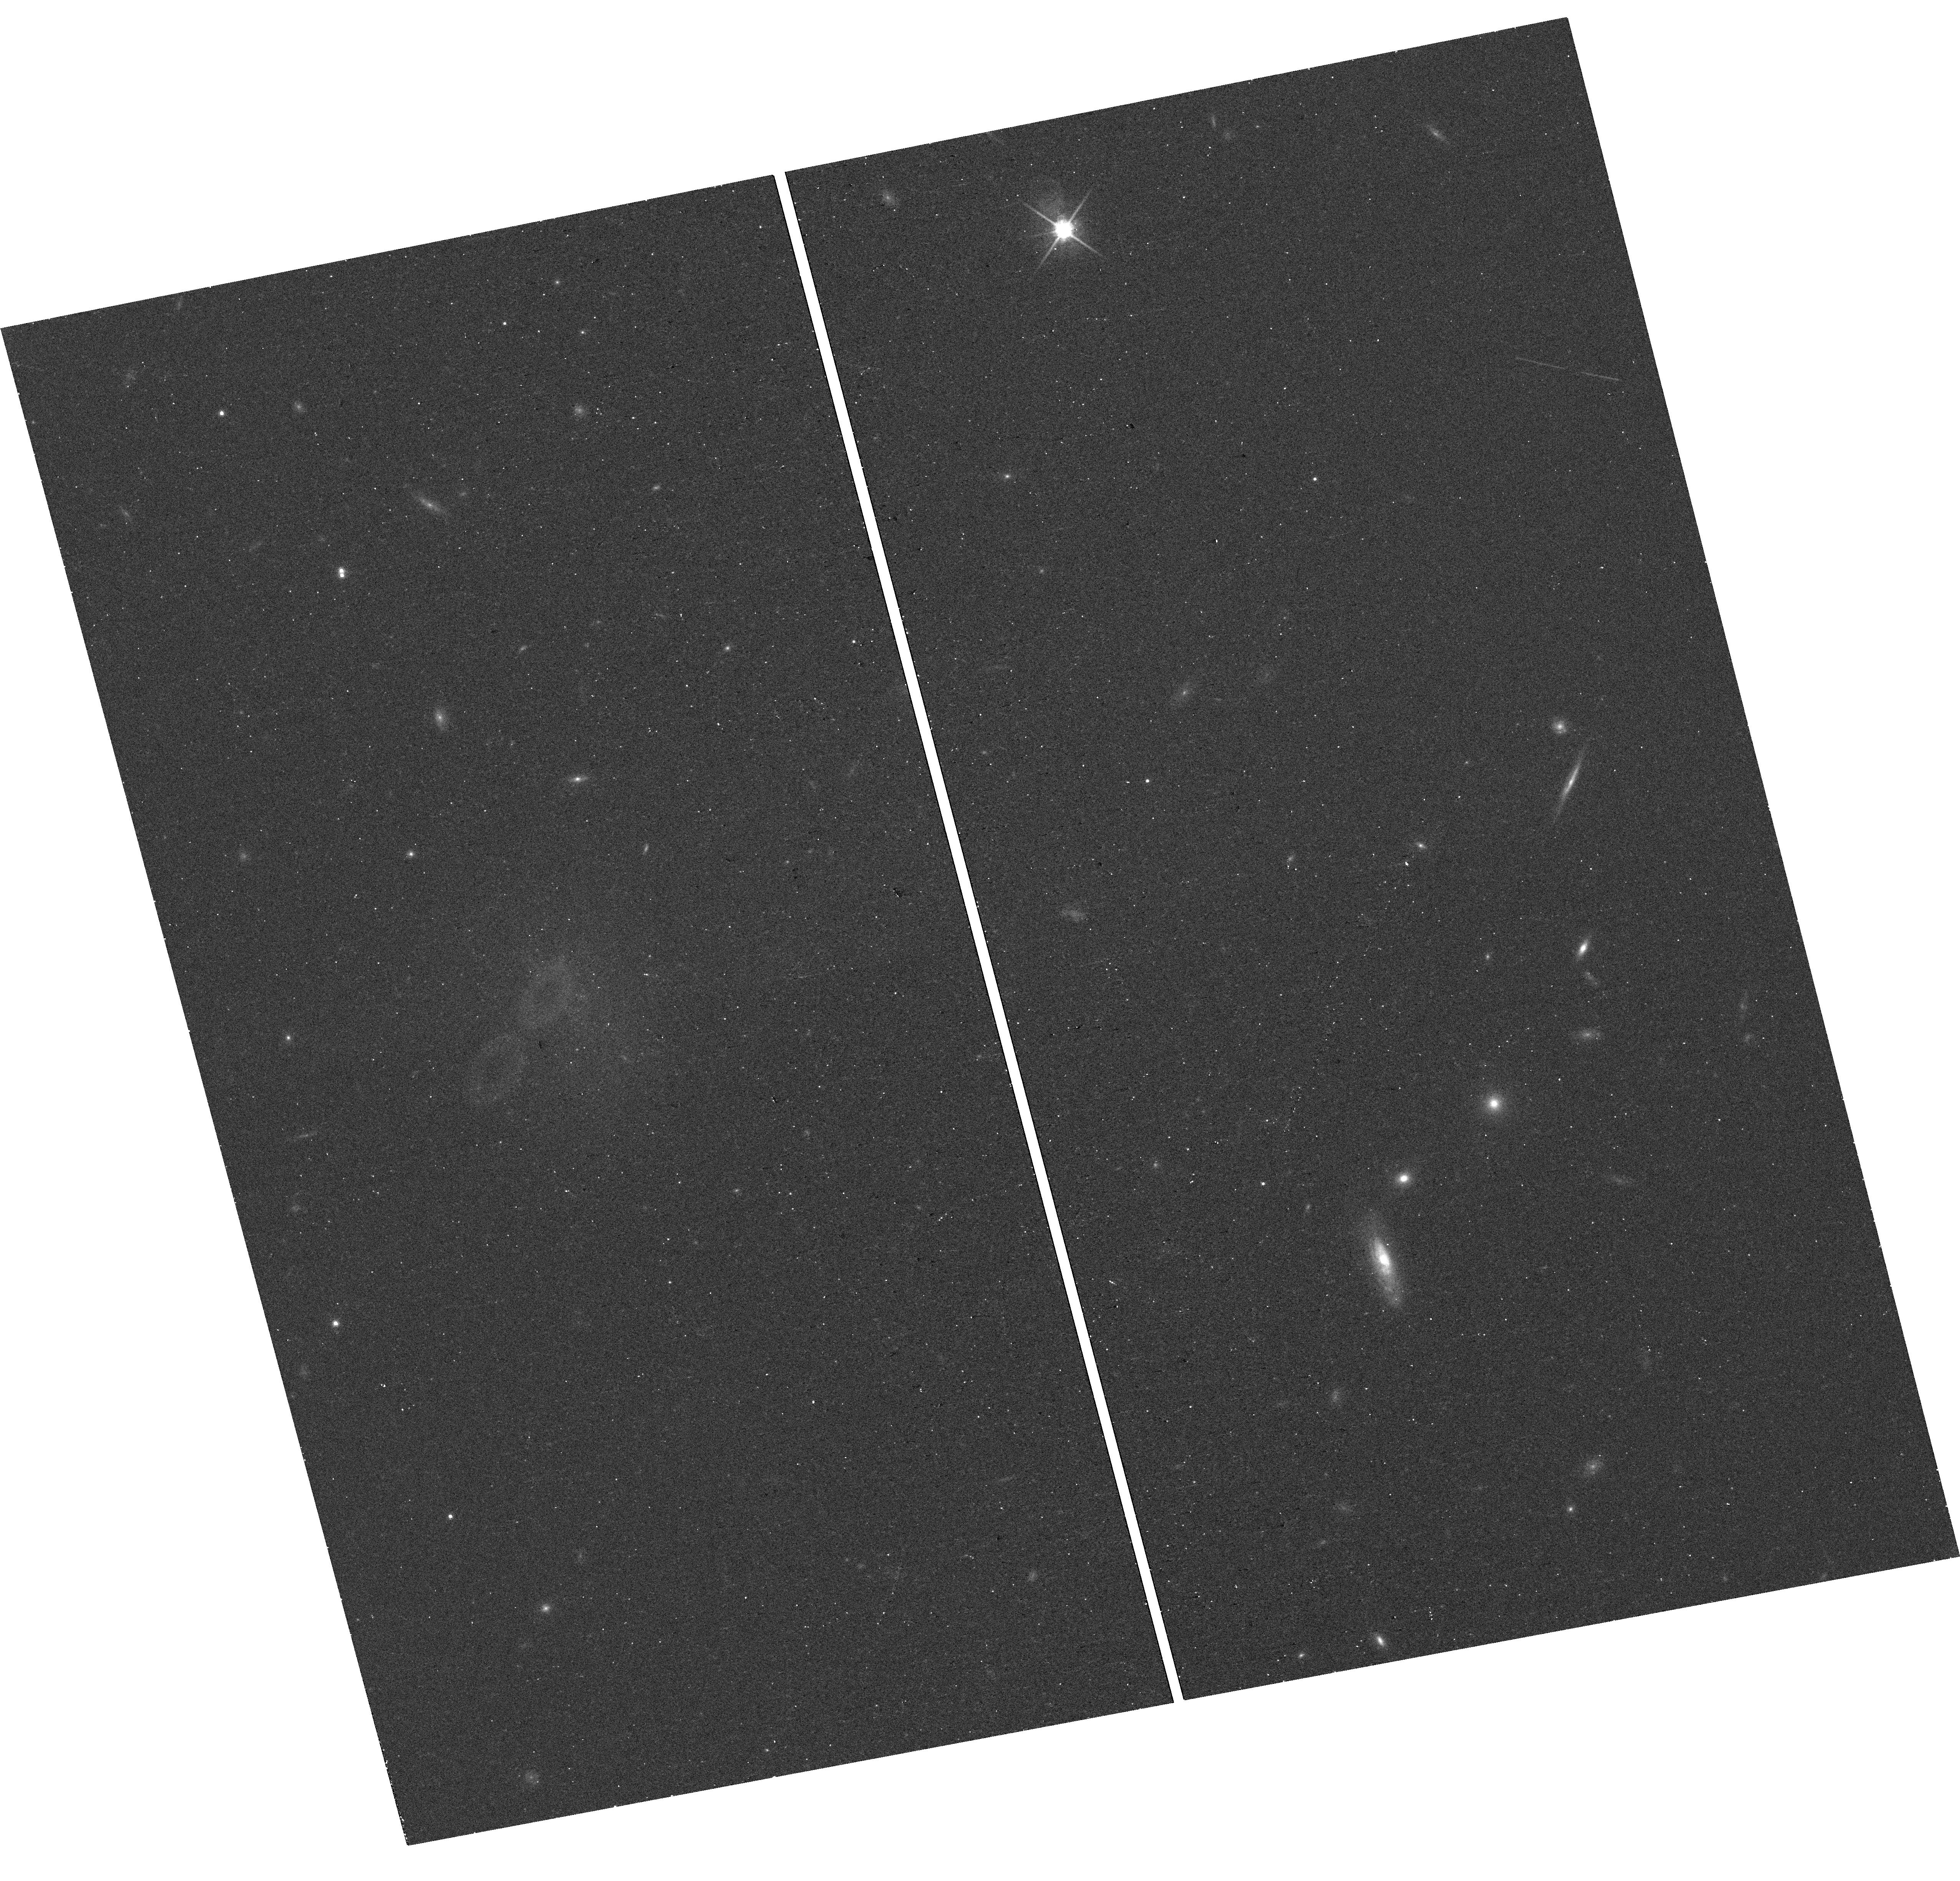
Target: AGC124634
Instrument: WFC3/UVIS
Filter: F814W
Exposure: 12 min
Observation ID: hst_16758_06_wfc3_uvis_f814w_iemf06

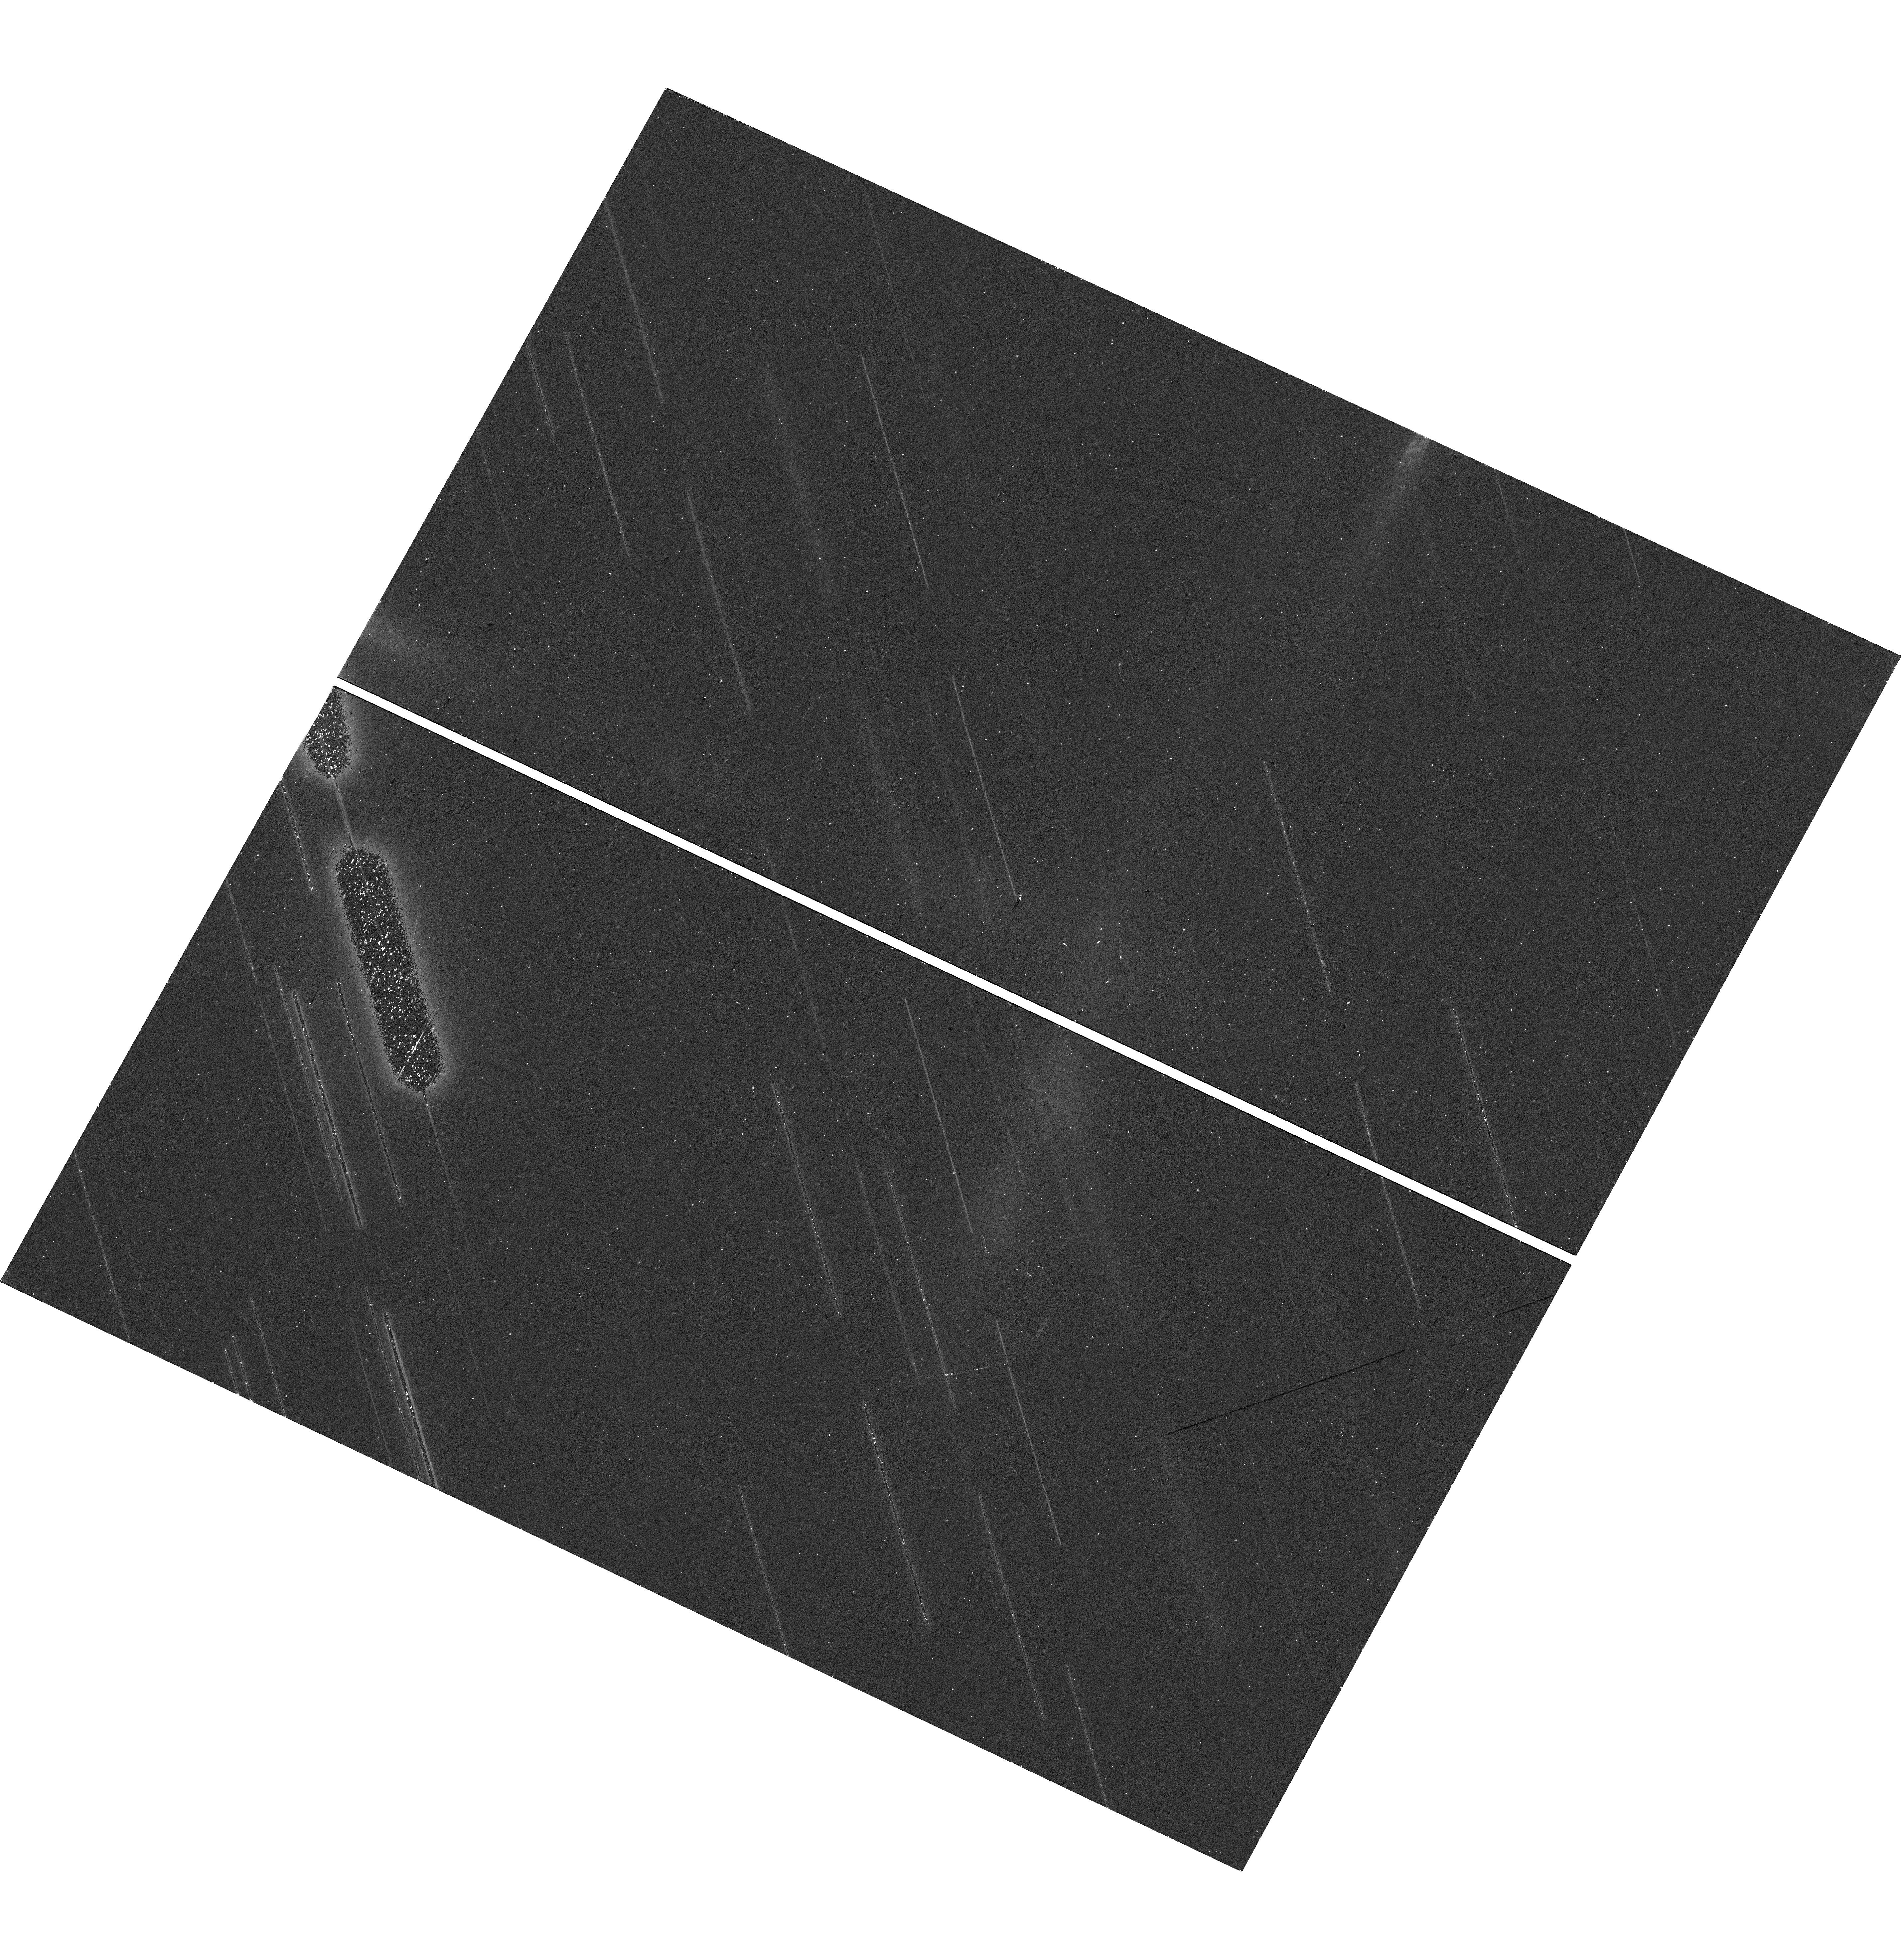
Target: AGC242019
Instrument: WFC3/UVIS
Filter: F814W
Exposure: 12 min
Observation ID: hst_16758_01_wfc3_uvis_f814w_iemf01

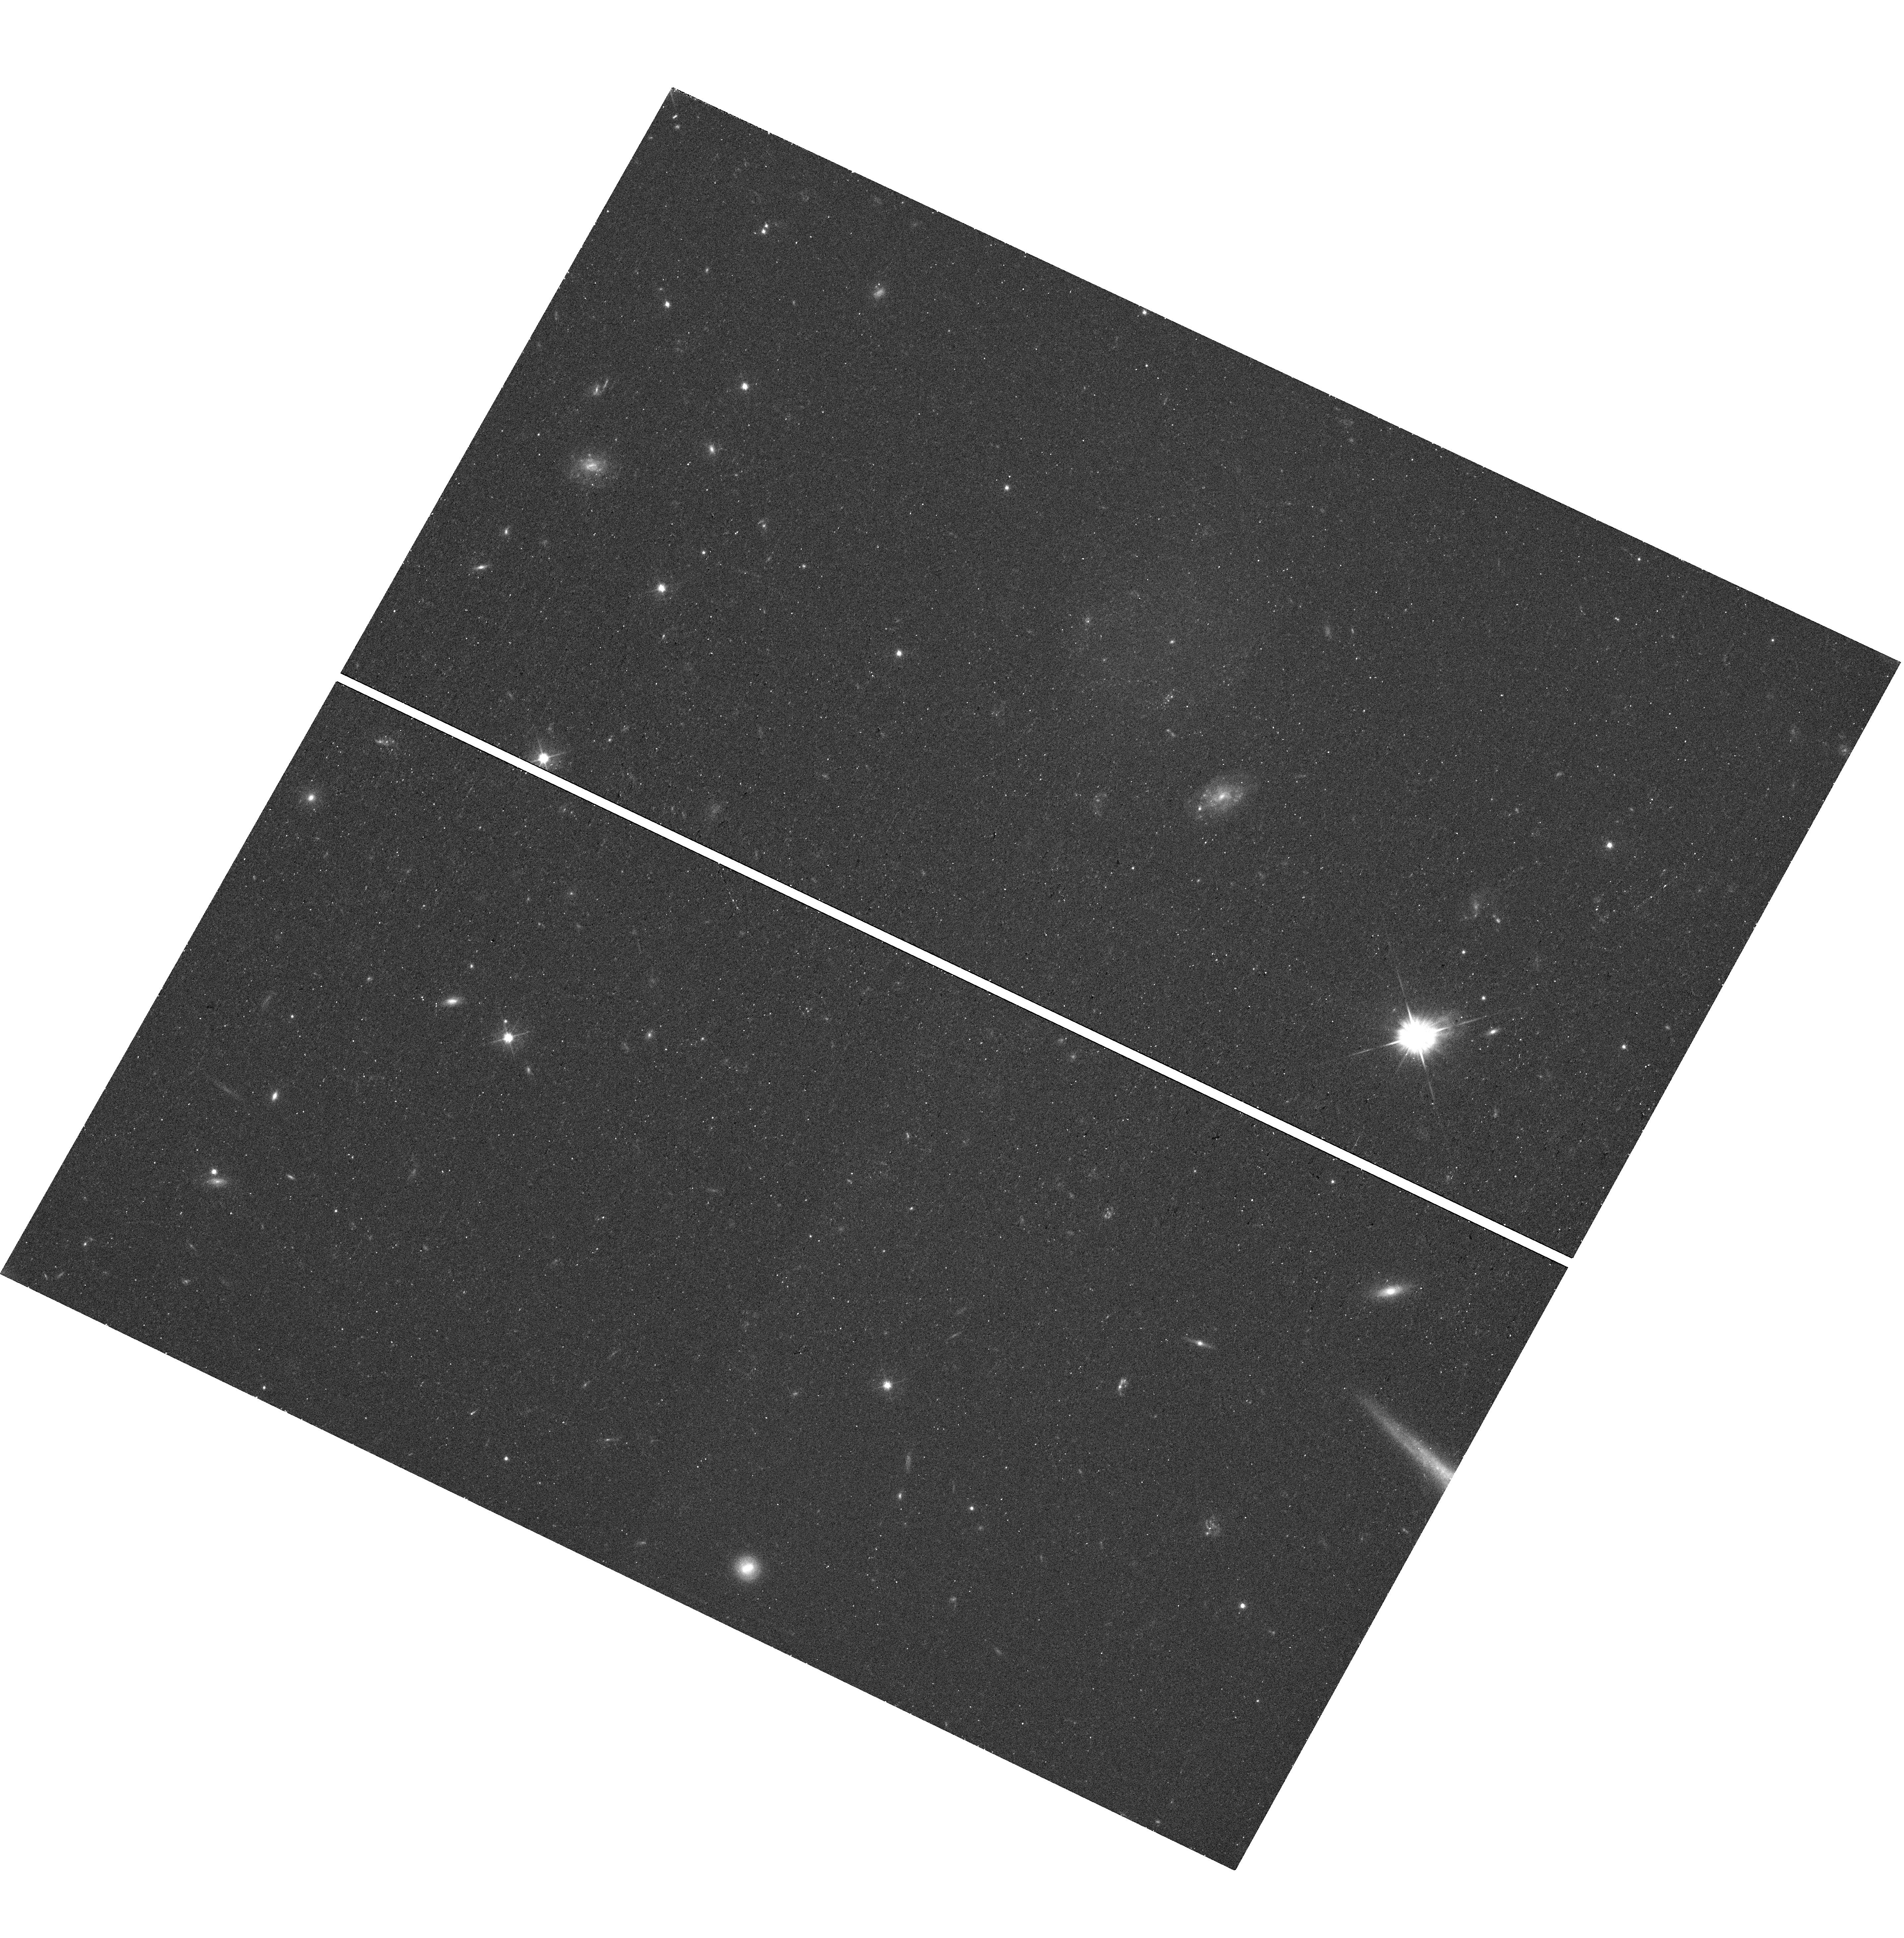
Target: AGC258471
Instrument: WFC3/UVIS
Filter: F555W
Exposure: 17 min
Observation ID: hst_16758_19_wfc3_uvis_f555w_iemf19

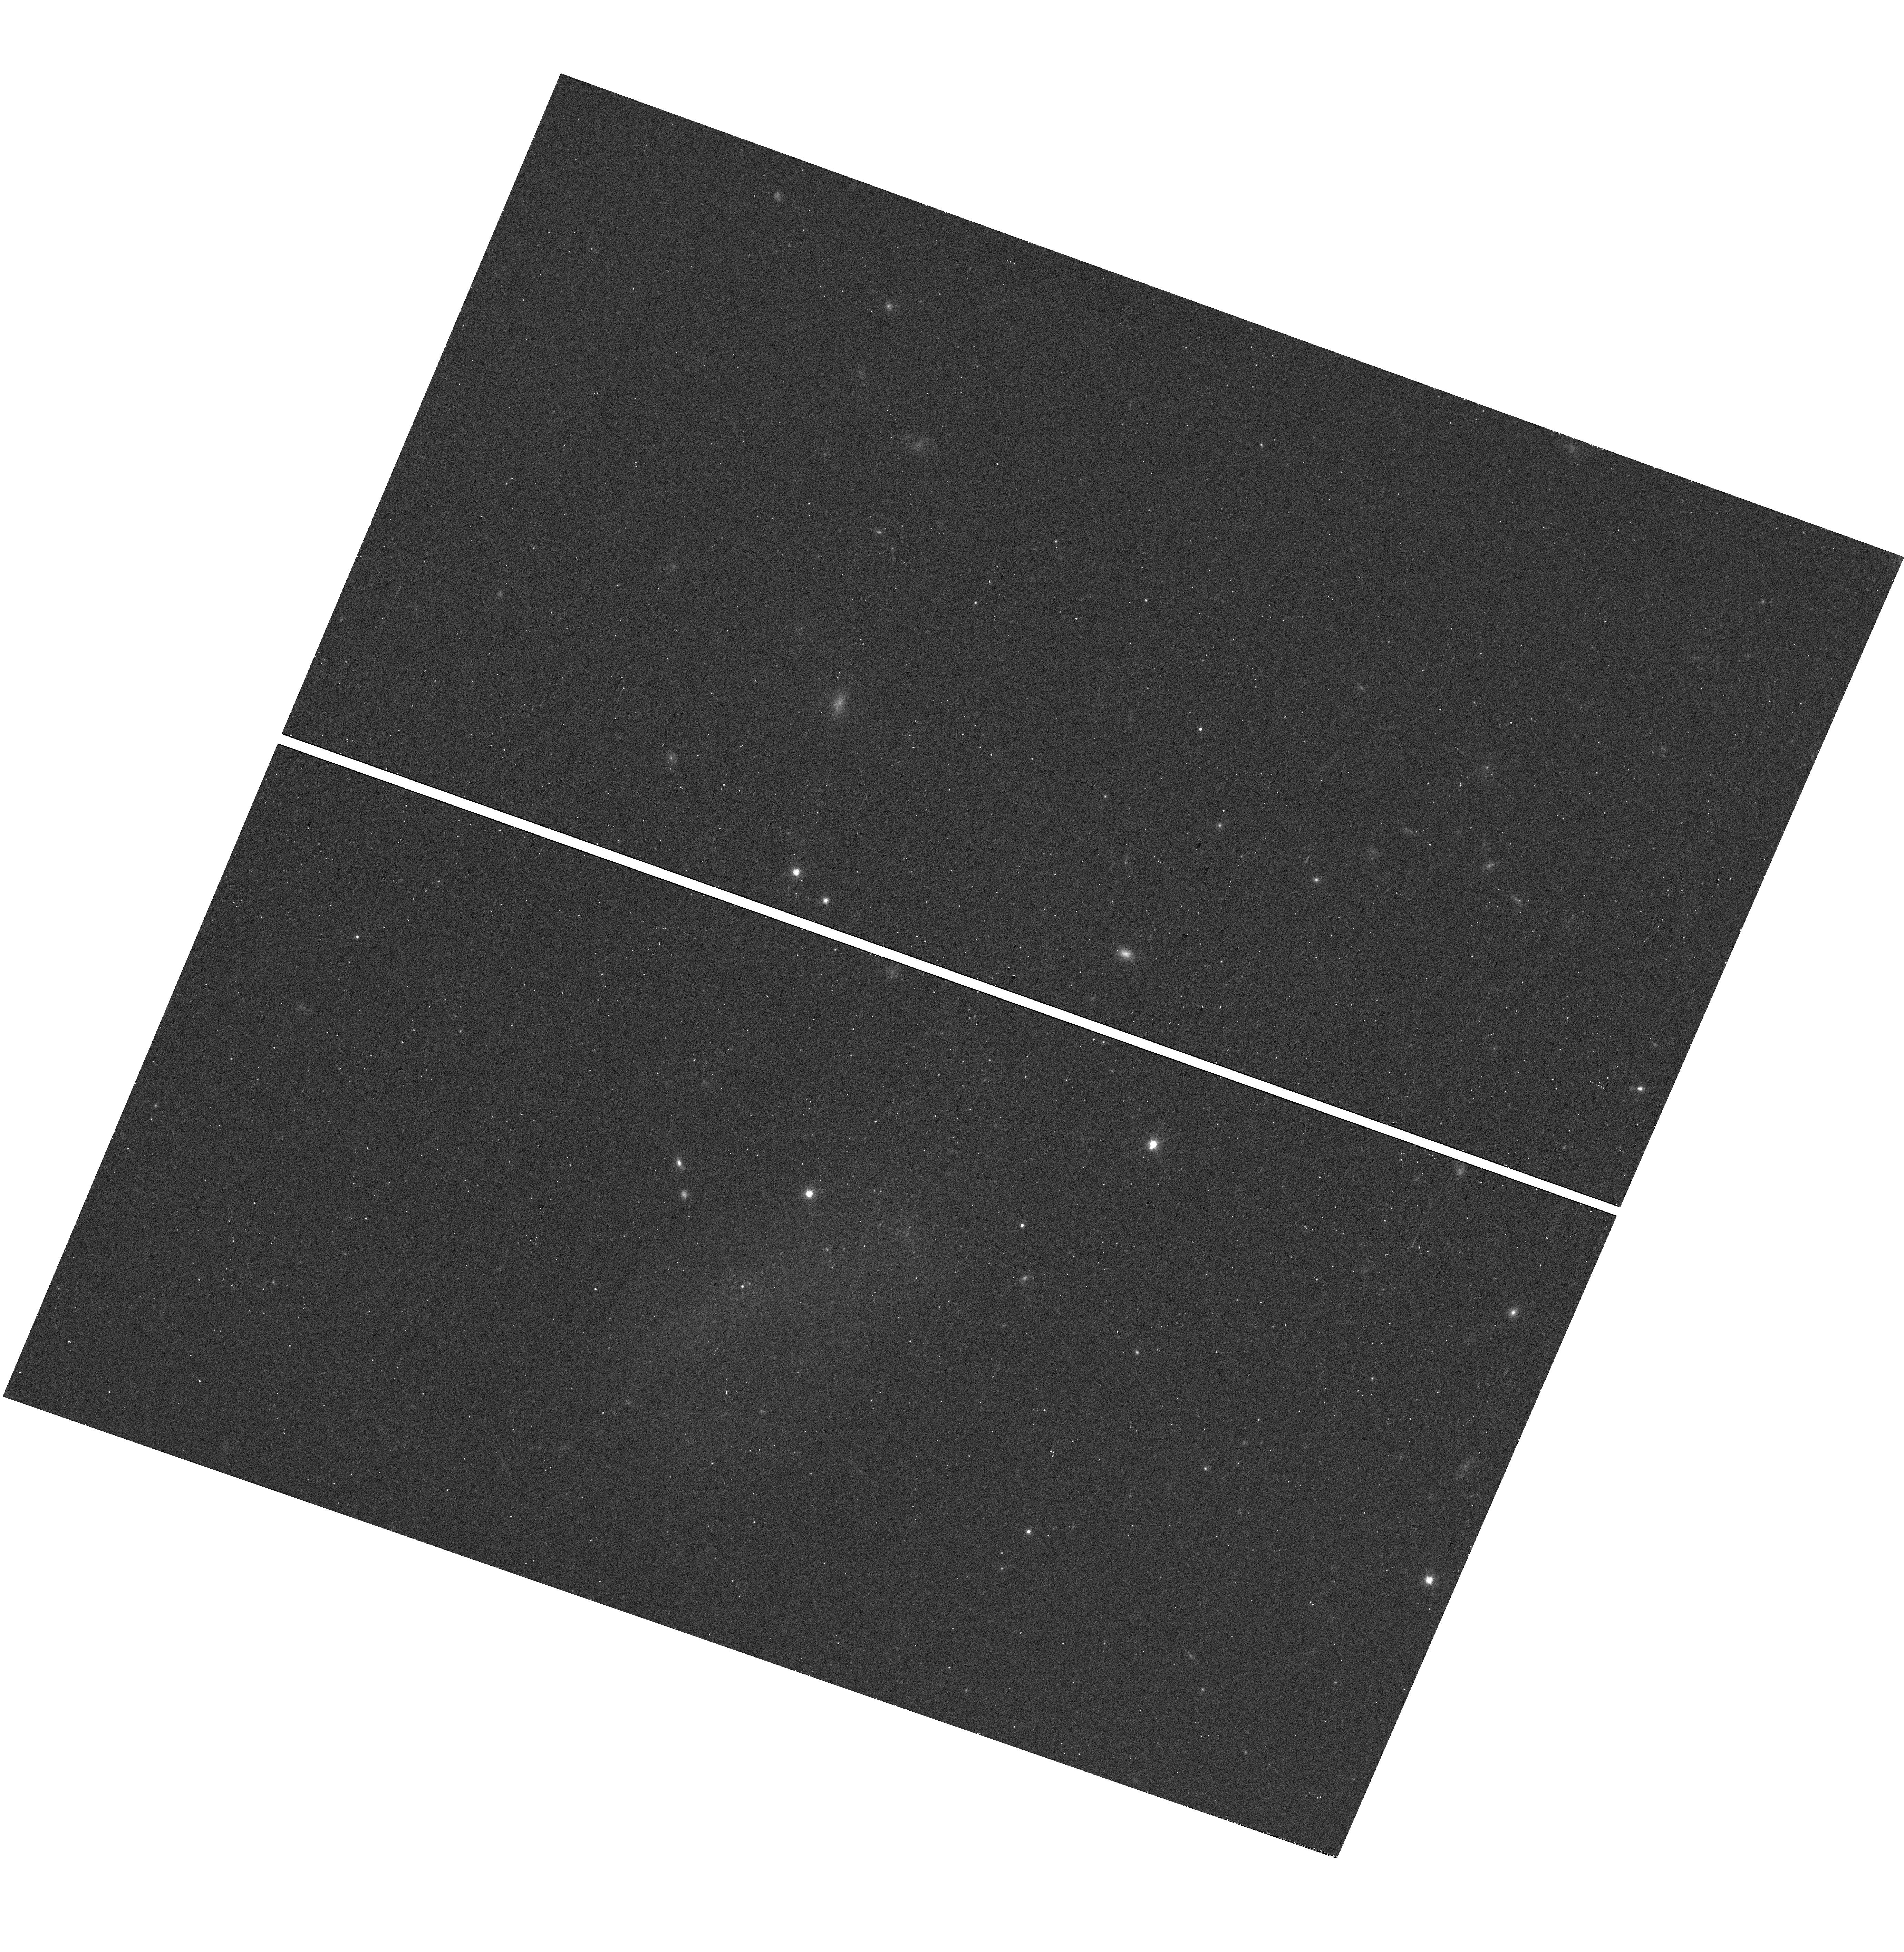
Target: AGC201993
Instrument: WFC3/UVIS
Filter: F814W
Exposure: 12 min
Observation ID: hst_16758_10_wfc3_uvis_f814w_iemf10

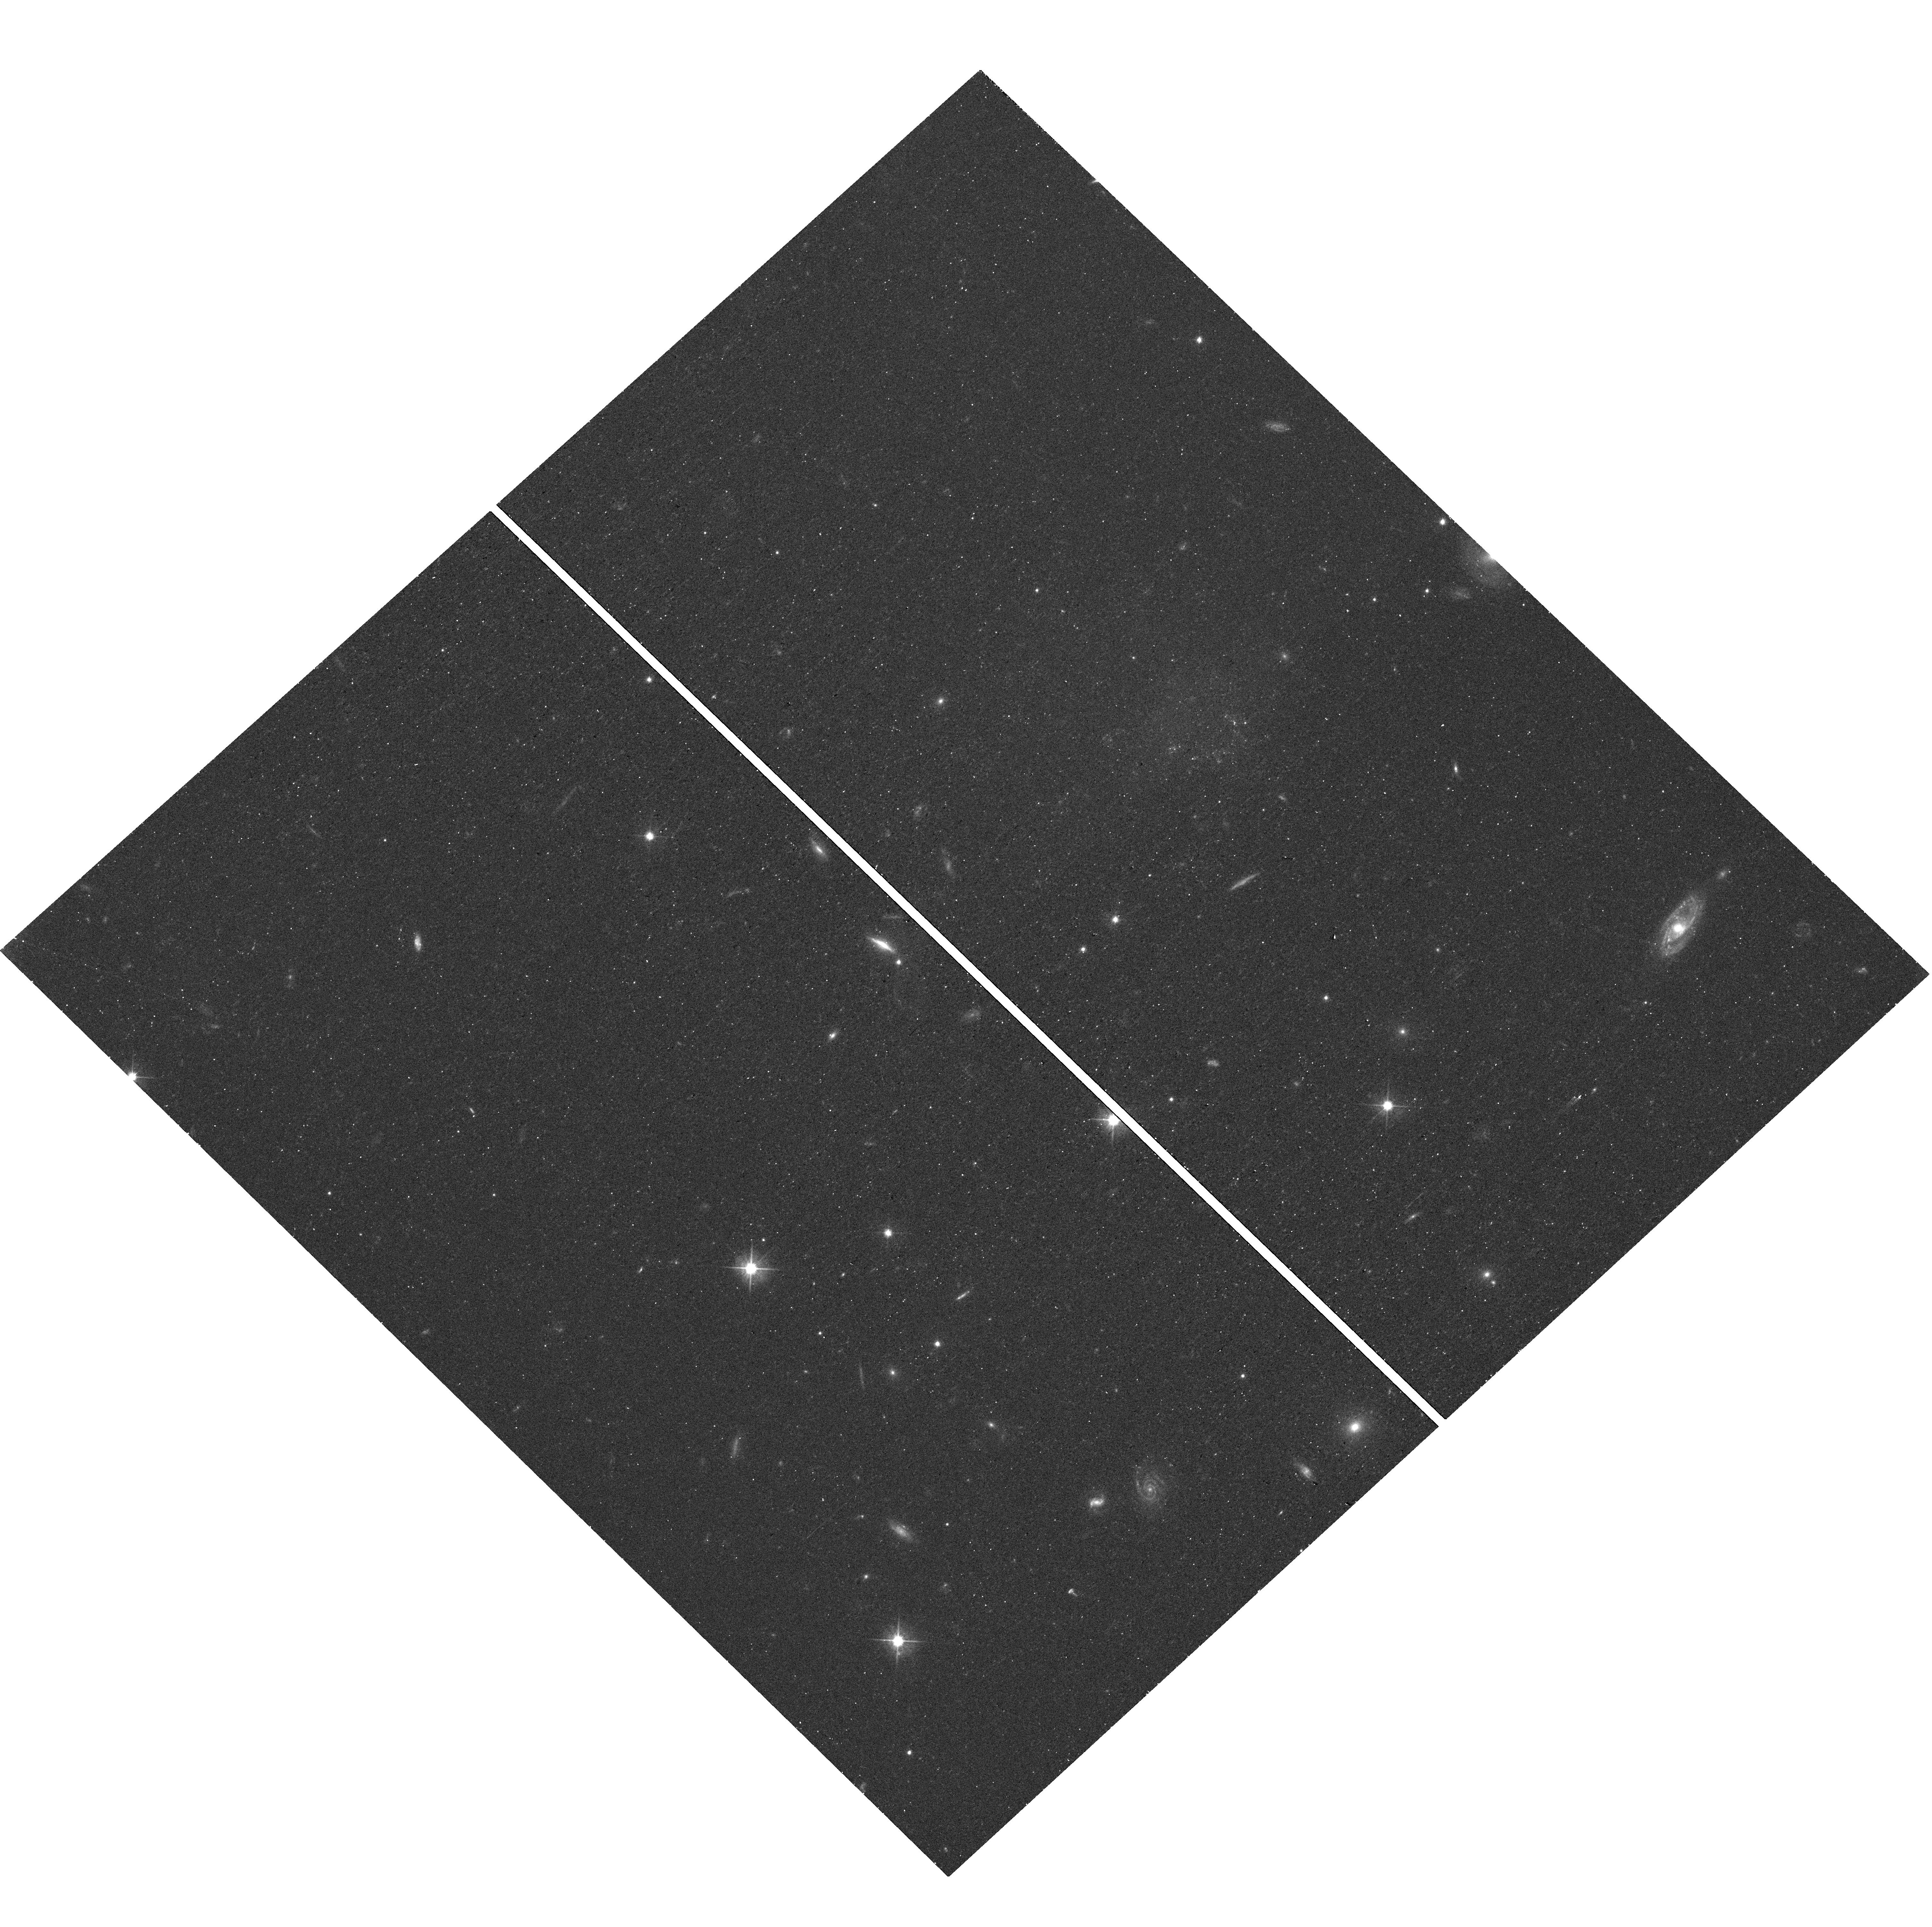
Target: AGC312297
Instrument: WFC3/UVIS
Filter: F555W
Exposure: 17 min
Observation ID: hst_16758_15_wfc3_uvis_f555w_iemf15

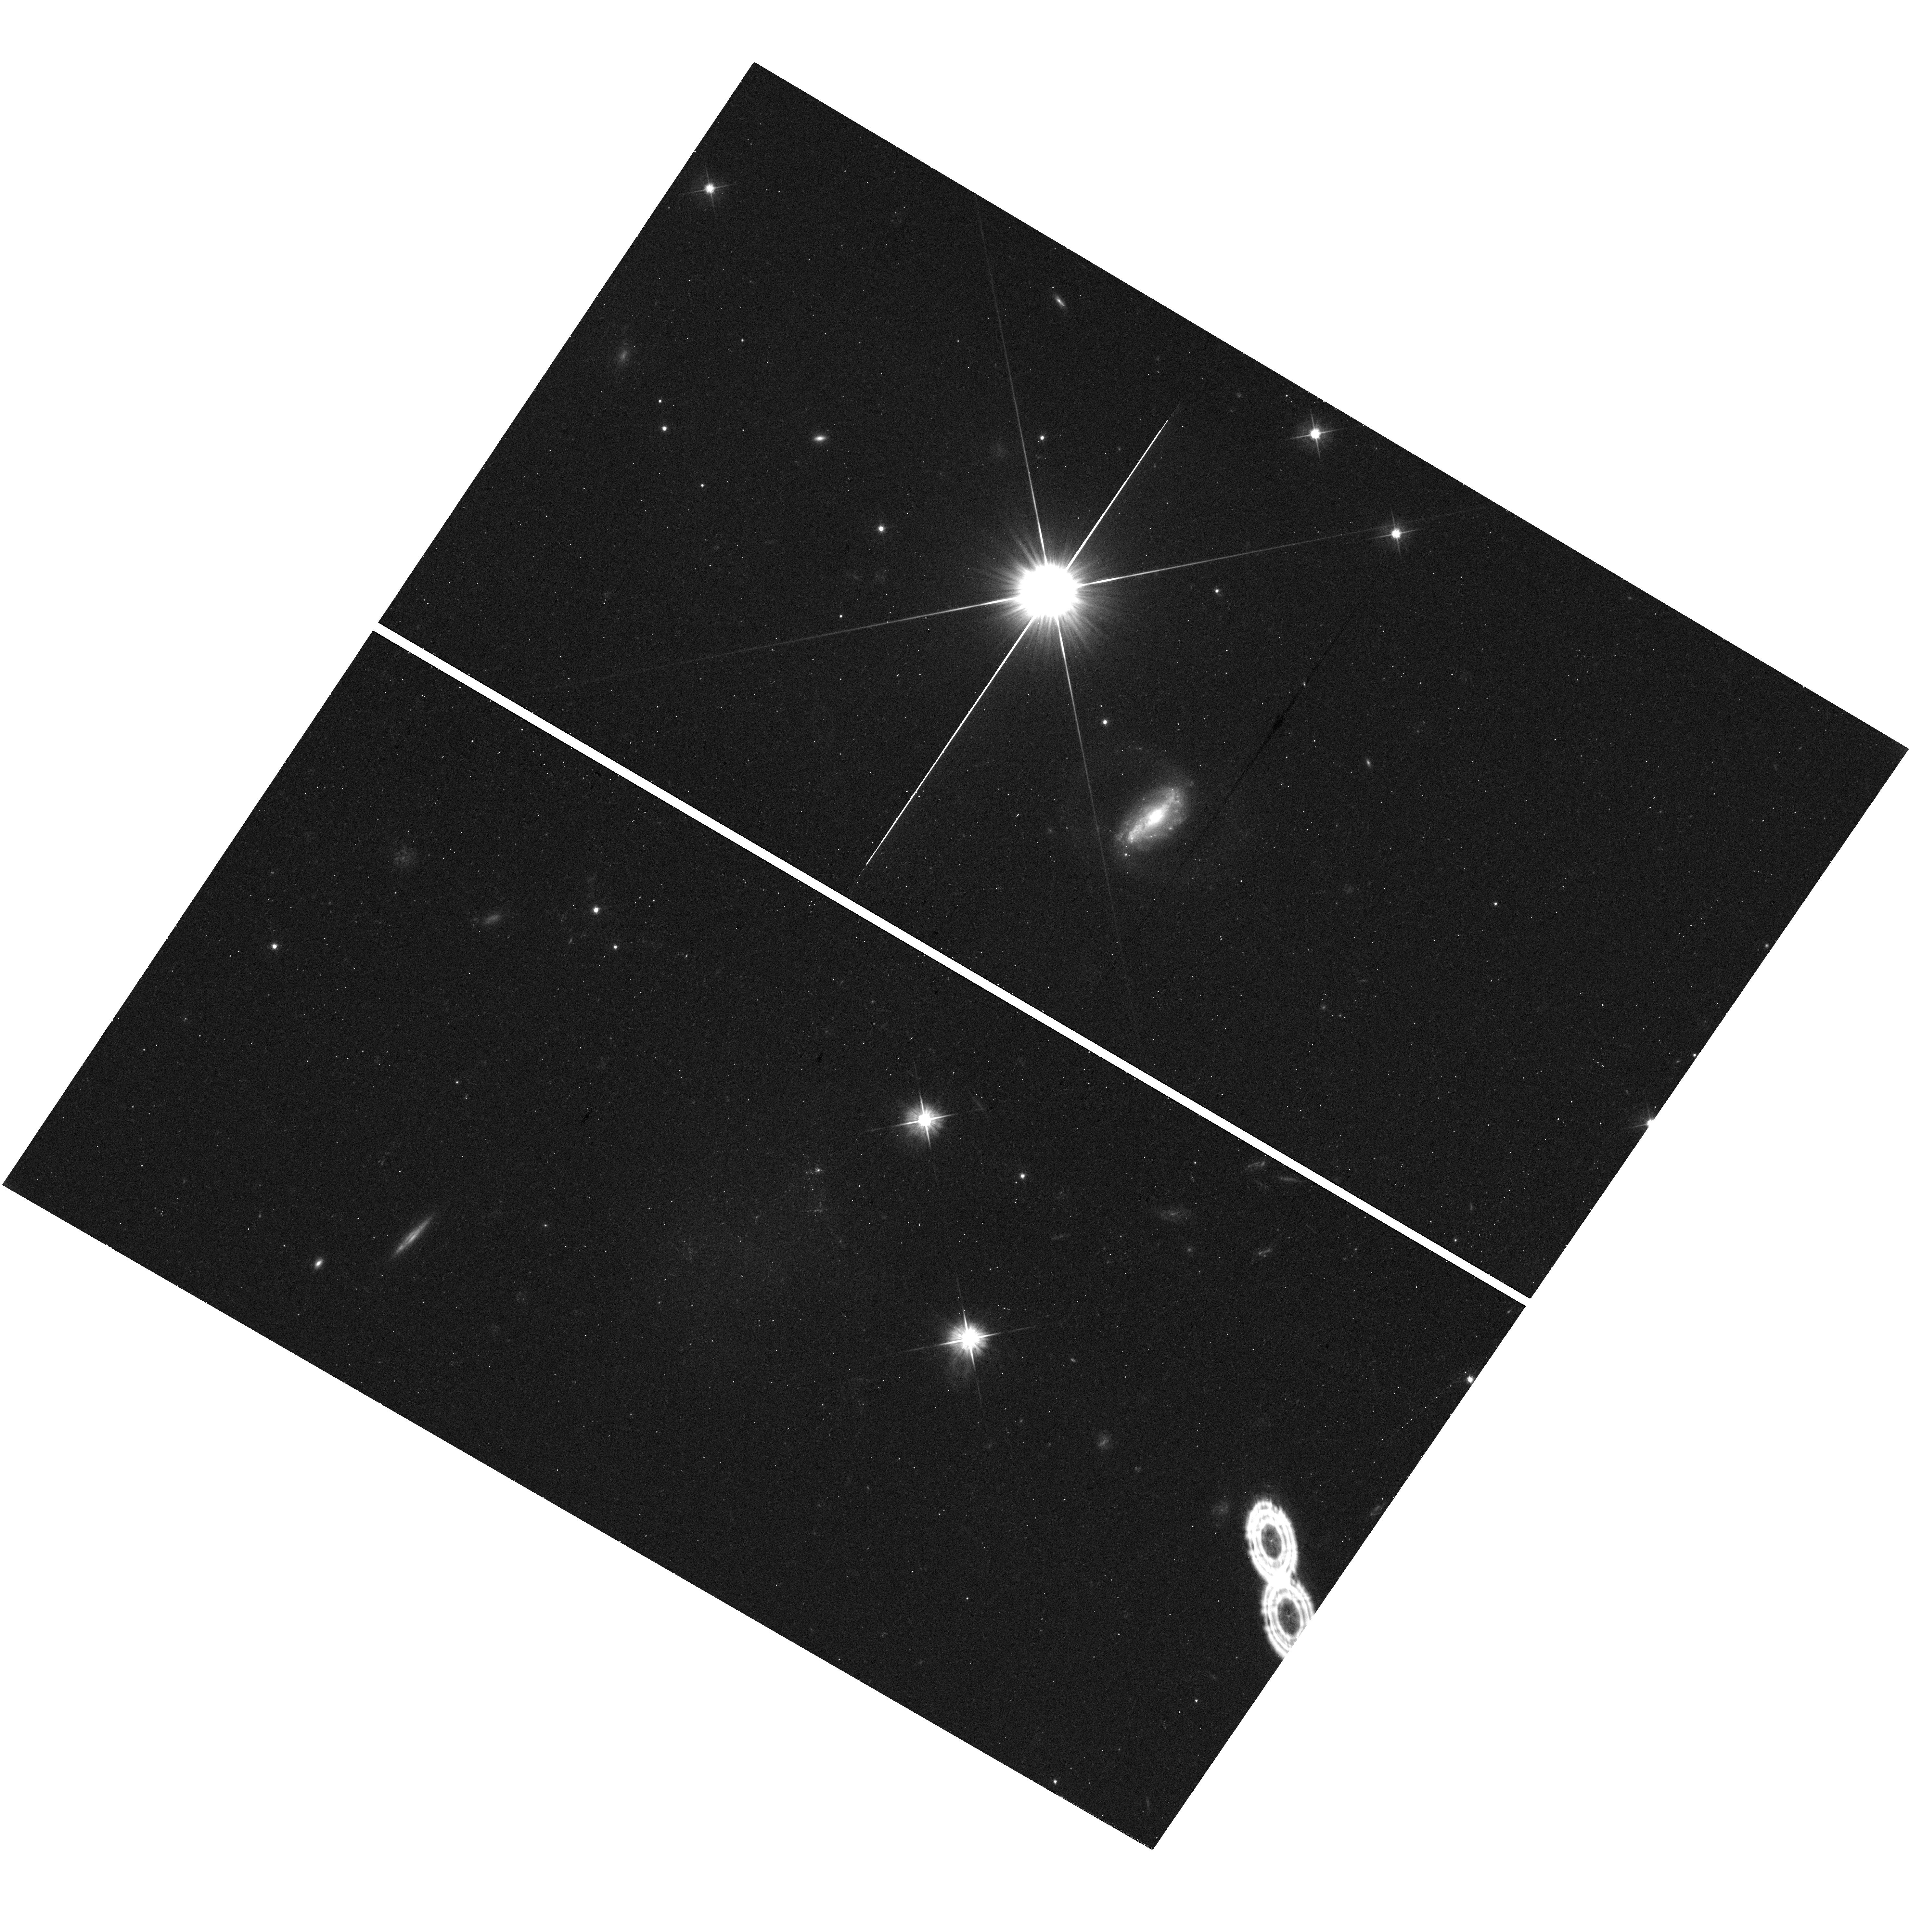
Target: AGC181474
Instrument: WFC3/UVIS
Filter: F555W
Exposure: 17 min
Observation ID: hst_16758_07_wfc3_uvis_f555w_iemf07

Completing the picture: The globular cluster systems of field ultra-diffuse galaxies (PI: Jones, Michael Gordon)

Advances in the latter half of the past decade have uncovered the prevalence of ultra-diffuse galaxies (UDGs) across all environments, from cluster cores to the field. These galaxies are challenging to fit into our standard picture of galaxy formation and are thus of great interest to both observers and theorists. Owing to the observational challenges presented by such diffuse stellar distributions, one of the most effective means of constraining the properties of UDGs is their globular cluster (GC) systems. HST has already played a vital role in characterizing the richness and form of the GC populations of UDGs, finding that some host extremely rich and anomalously bright GC systems, as well as providing some of the first estimates of the halo masses of UDGs. However, to date all such studies have focused on UDGs in dense environments. Here we propose a snapshot imaging program with WFC3/UVIS to make the first measurements of the GC systems of bona fide field UDGs. Although more challenging to identify and confirm than UDGs in clusters and groups, field UDGs are thought to constitute a major fraction of the overall UDG population and likely represent the original formation pathway for many UDGs that subsequently fell into groups. Comparison of the GC systems of these two populations is an ideal means to test whether they have physically similar origins, but as yet we know little of the GCs in field UDGs. The proposed observations would also provide a key reference sample for numerous other works investigating the potential formation mechanisms of UDGs and other low surface brightness galaxies, which in turn may hold clues to some of the small scale problems of LCDM.